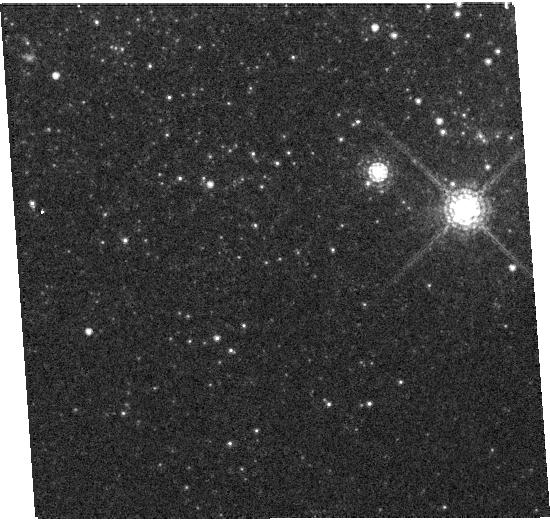
Target: NGC5408X-1. Instrument: WFC3/UVIS. Filter: F845M. Exposure: 5 min. Observation ID: hst_12021_02_wfc3_uvis_f845m_ibde02

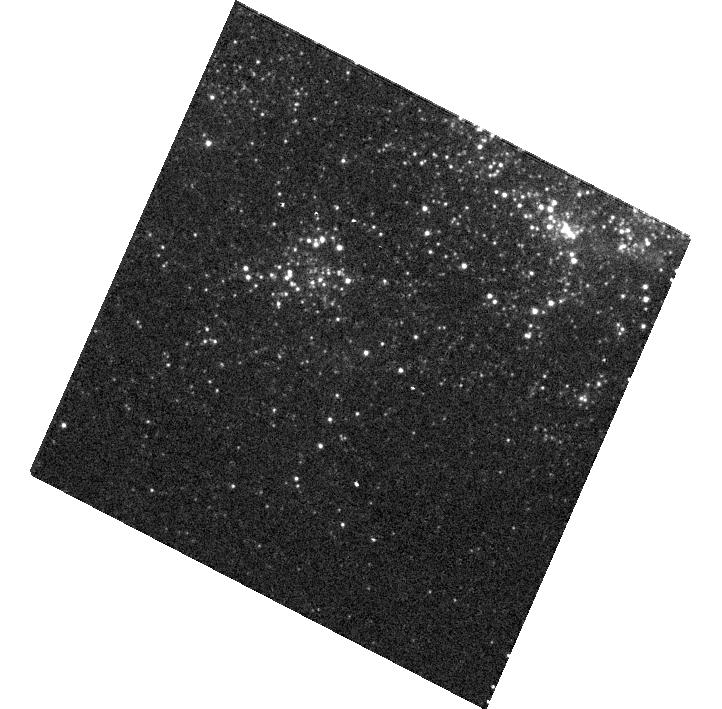
Target: NGC5408X-1. Instrument: WFC3/UVIS. Filter: F225W. Exposure: 9 min. Observation ID: hst_12021_01_wfc3_uvis_f225w_ibde01

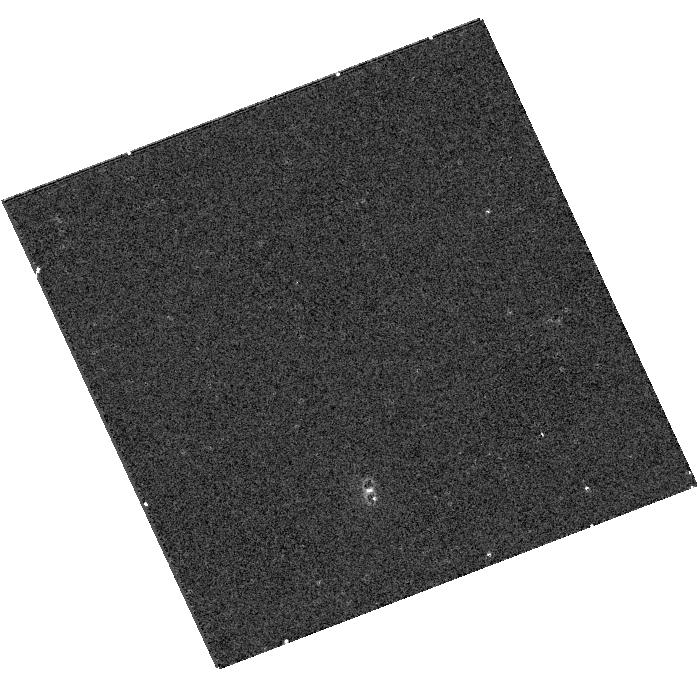
Target: NGC5408X-1. Instrument: WFC3/UVIS. Filter: F336W. Exposure: 5 min. Observation ID: hst_12021_03_wfc3_uvis_f336w_ibde03

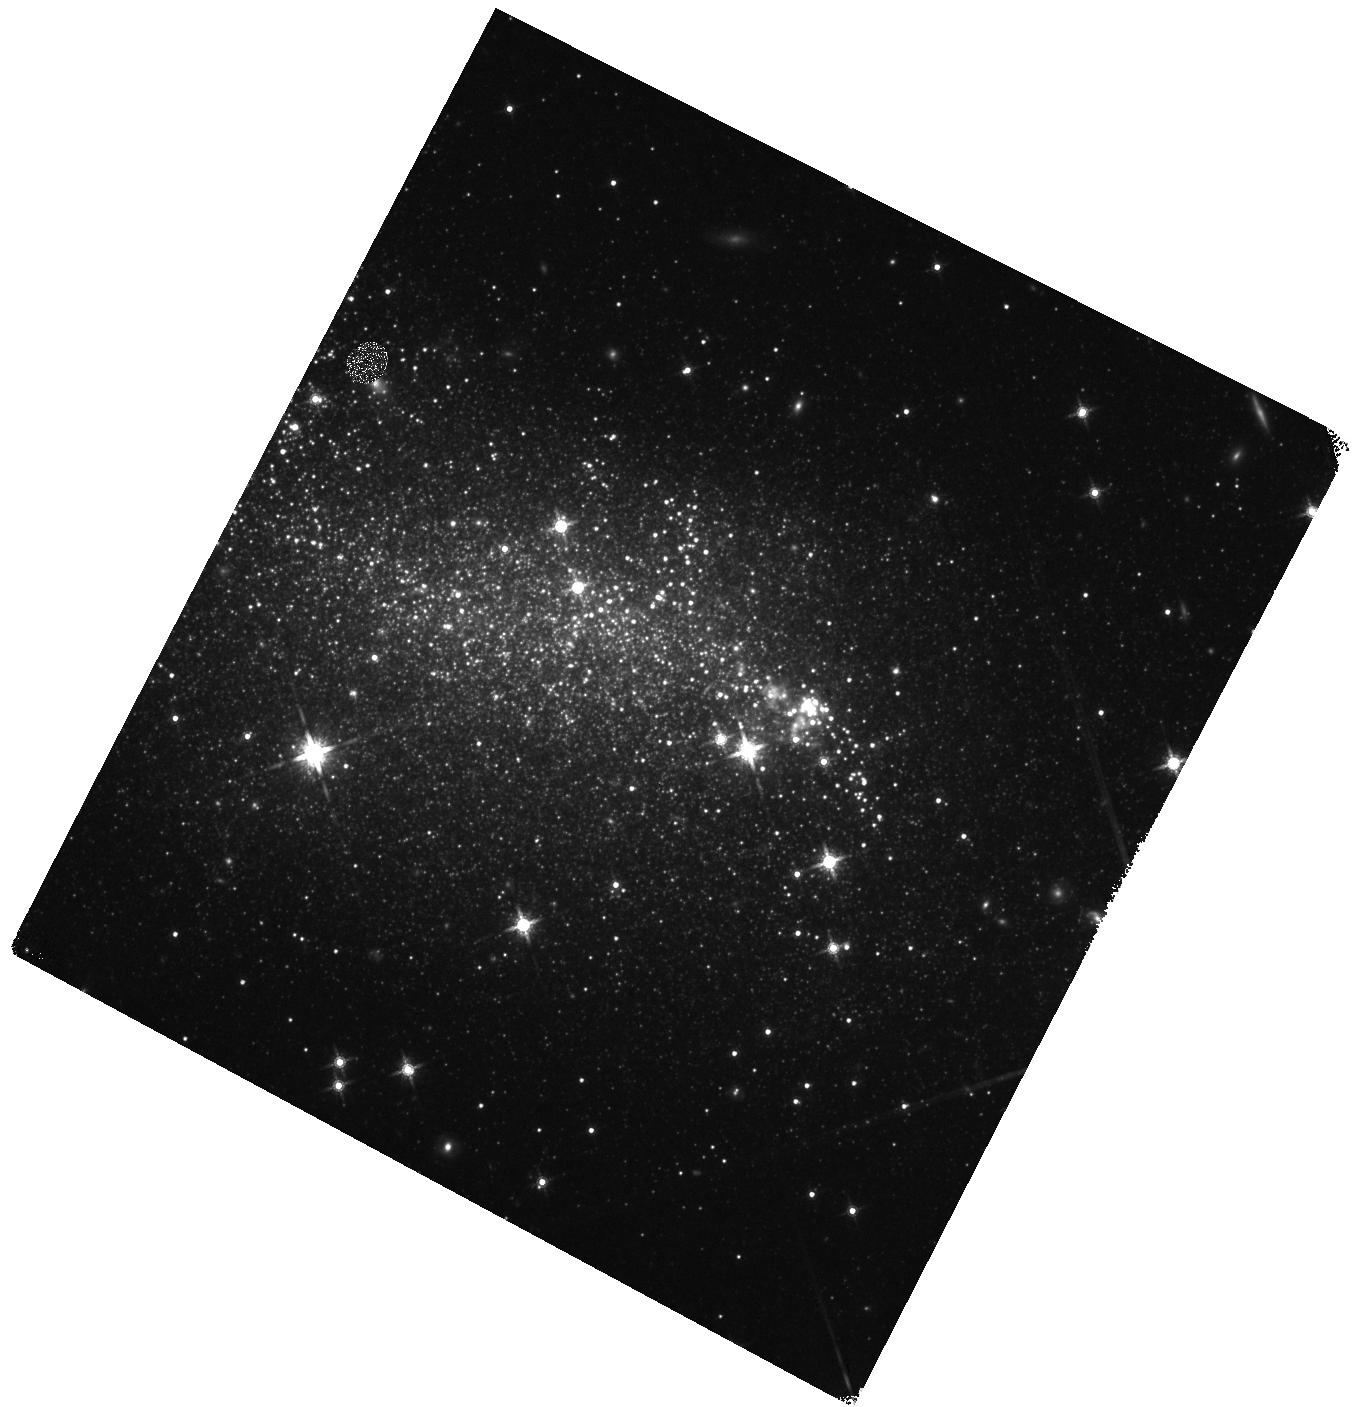
Target: NGC5408X-1. Instrument: WFC3/IR. Filter: F160W. Exposure: 8 min. Observation ID: hst_12021_01_wfc3_ir_f160w_ibde01

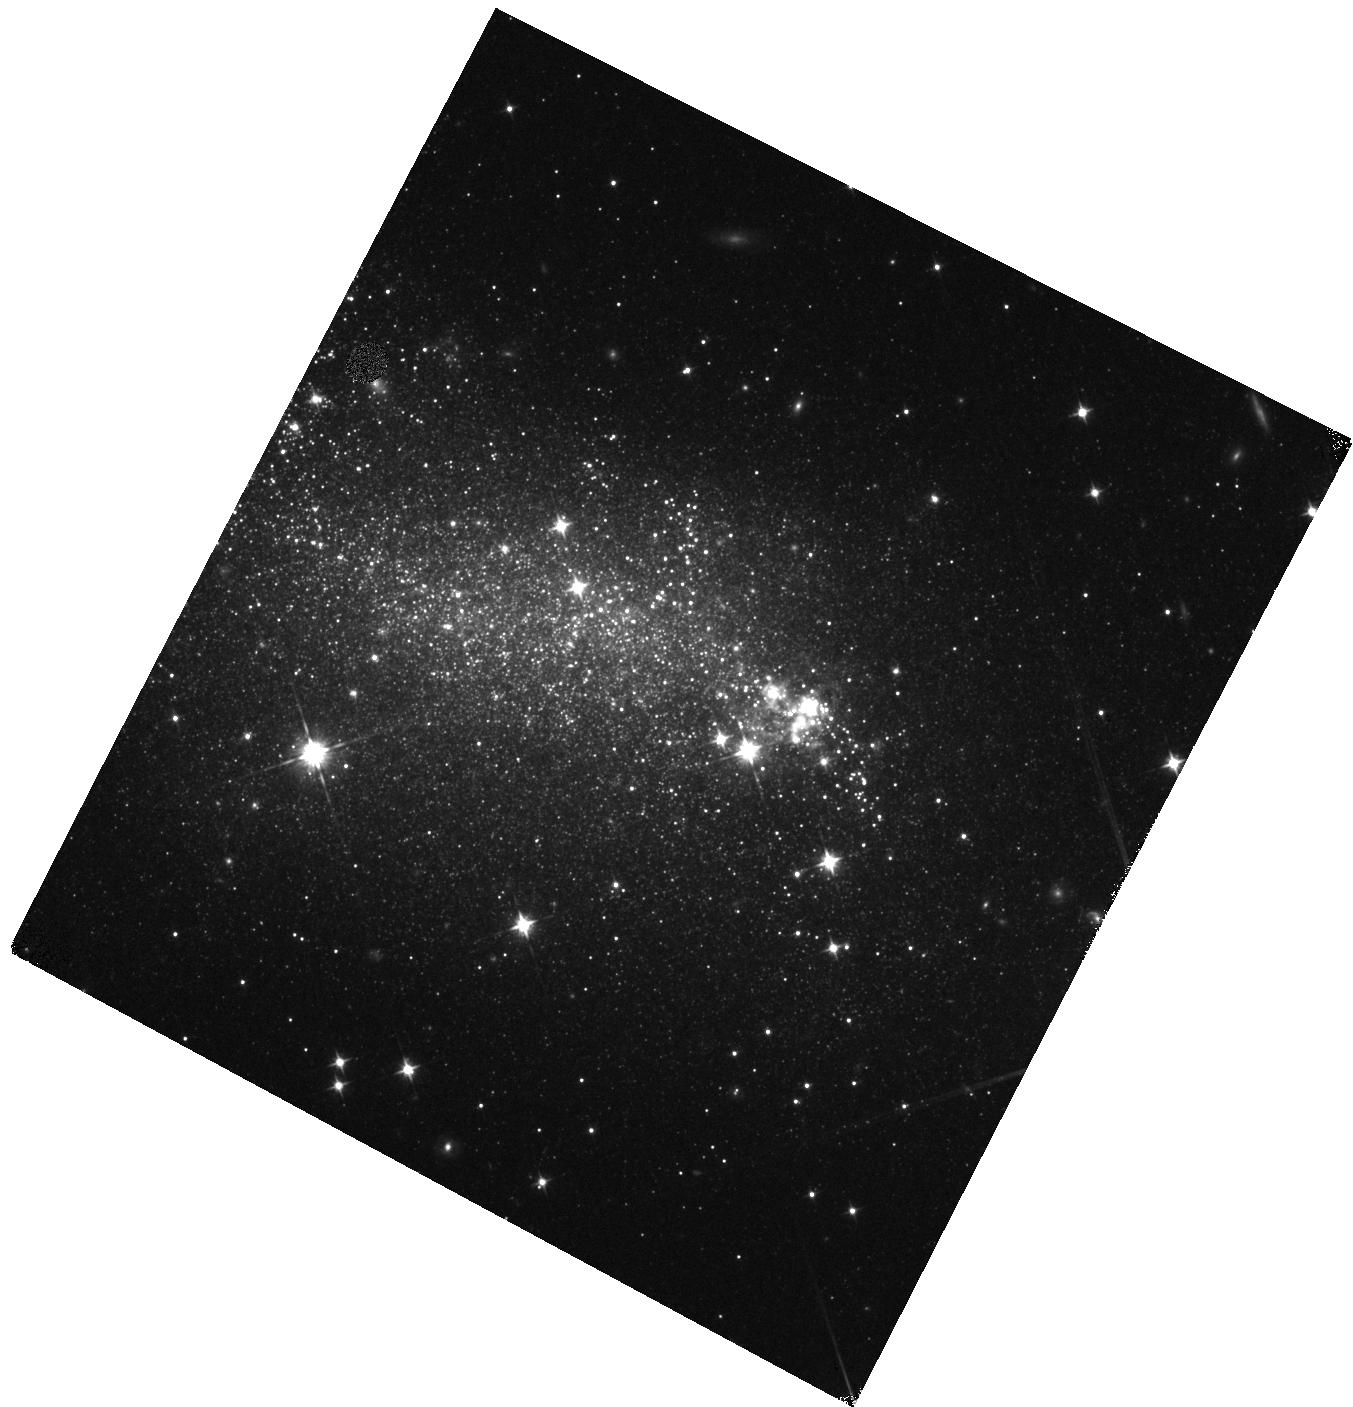
Target: NGC5408X-1. Instrument: WFC3/IR. Filter: F105W. Exposure: 5 min. Observation ID: hst_12021_01_wfc3_ir_f105w_ibde01

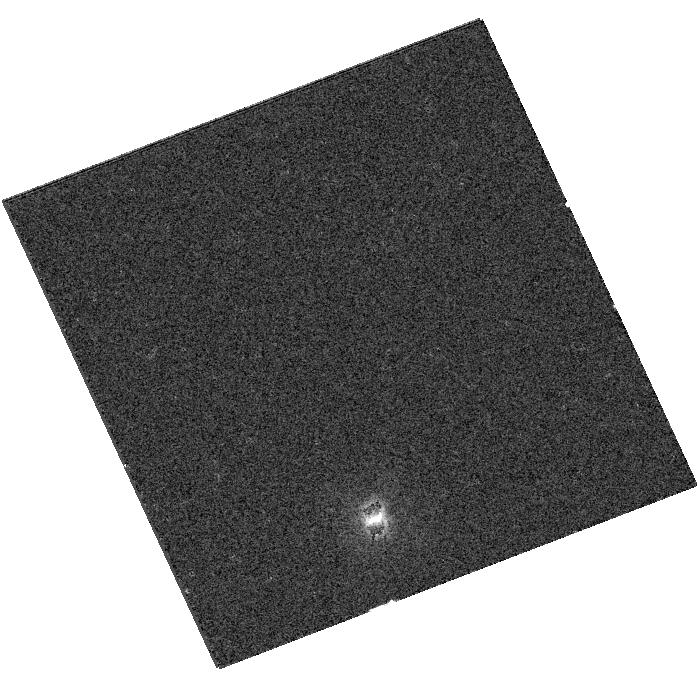
Target: NGC5408X-1. Instrument: WFC3/UVIS. Filter: F547M. Exposure: 3 min. Observation ID: hst_12021_03_wfc3_uvis_f547m_ibde03

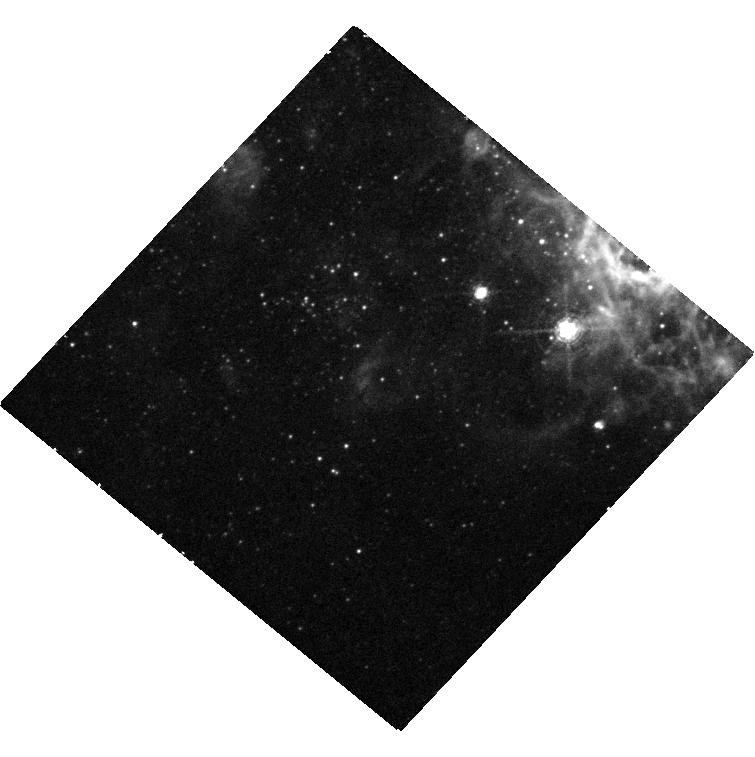
Target: NGC5408X-1. Instrument: WFC3/UVIS. Filter: F502N. Exposure: 43 min. Observation ID: hst_12021_04_wfc3_uvis_f502n_ibde04

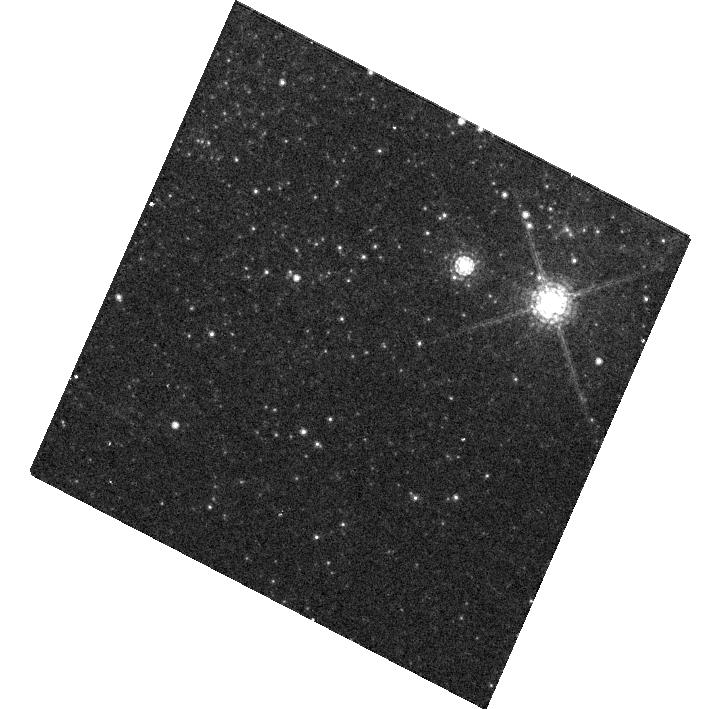
Target: NGC5408X-1. Instrument: WFC3/UVIS. Filter: F845M. Exposure: 5 min. Observation ID: hst_12021_01_wfc3_uvis_f845m_ibde01

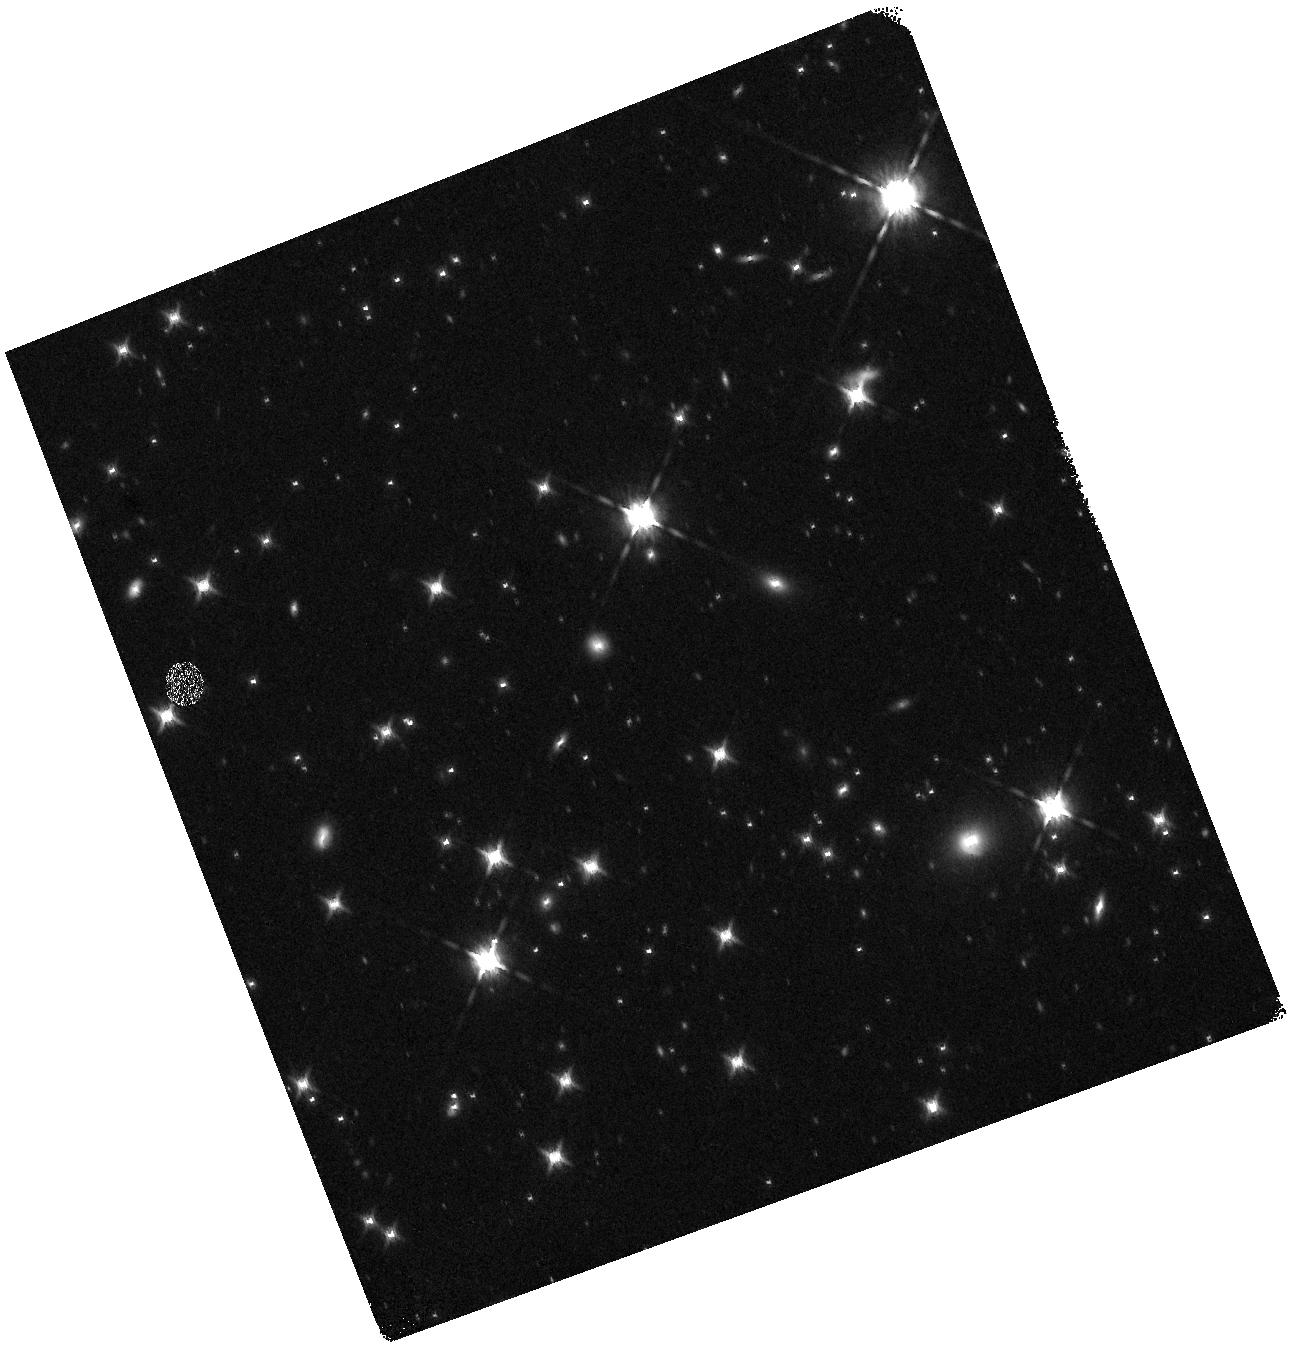
Target: NGC5408X-1. Instrument: WFC3/IR. Filter: F160W. Exposure: 8 min. Observation ID: hst_12021_03_wfc3_ir_f160w_ibde03

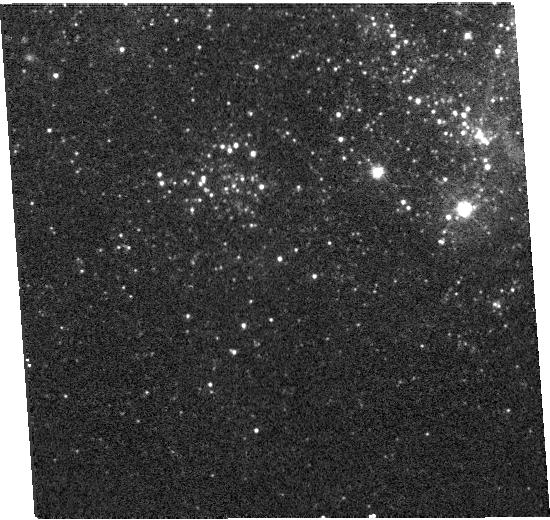
Target: NGC5408X-1. Instrument: WFC3/UVIS. Filter: F336W. Exposure: 5 min. Observation ID: hst_12021_02_wfc3_uvis_f336w_ibde02

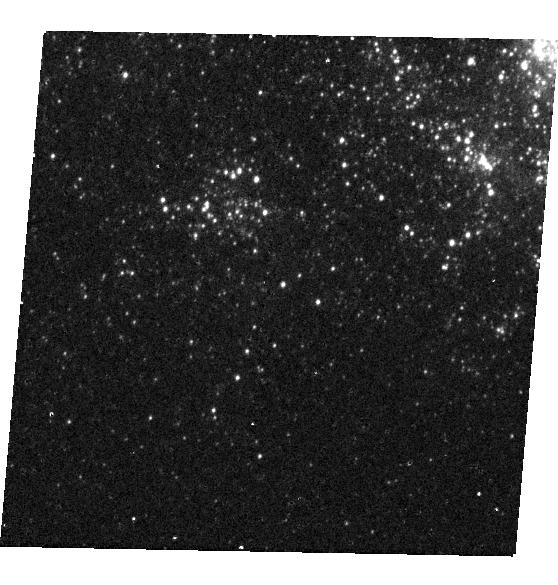
Target: NGC5408X-1. Instrument: WFC3/UVIS. Filter: F225W. Exposure: 9 min. Observation ID: hst_12021_53_wfc3_uvis_f225w_ibde53

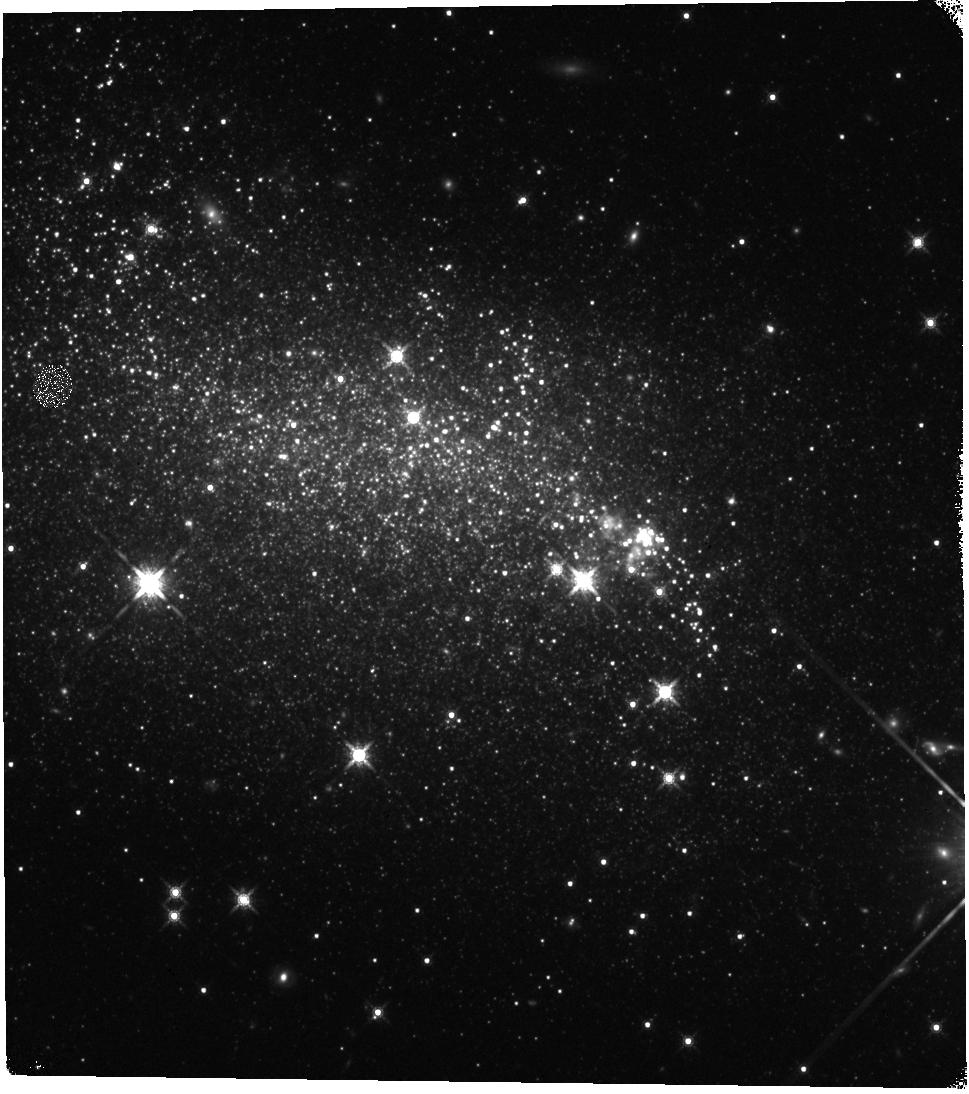
Target: NGC5408X-1. Instrument: WFC3/IR. Filter: F160W. Exposure: 8 min. Observation ID: hst_12021_02_wfc3_ir_f160w_ibde02

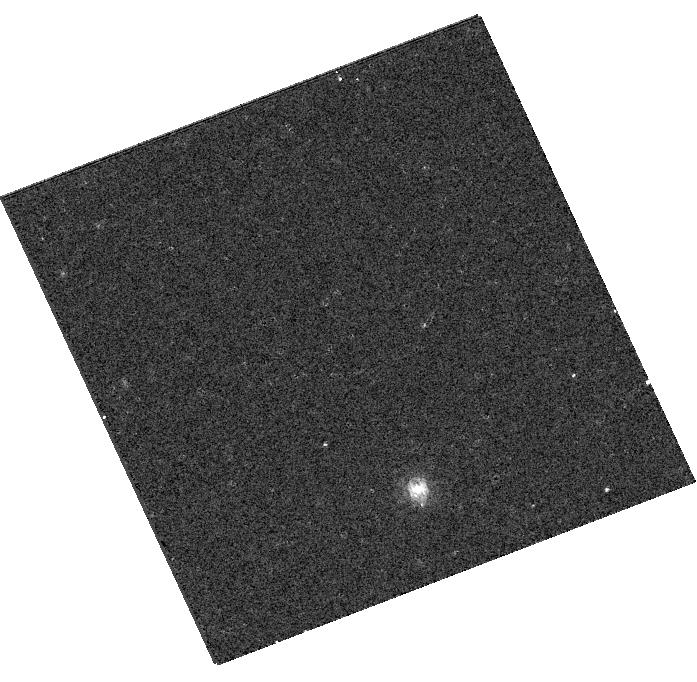
Target: NGC5408X-1. Instrument: WFC3/UVIS. Filter: F845M. Exposure: 5 min. Observation ID: hst_12021_03_wfc3_uvis_f845m_ibde03

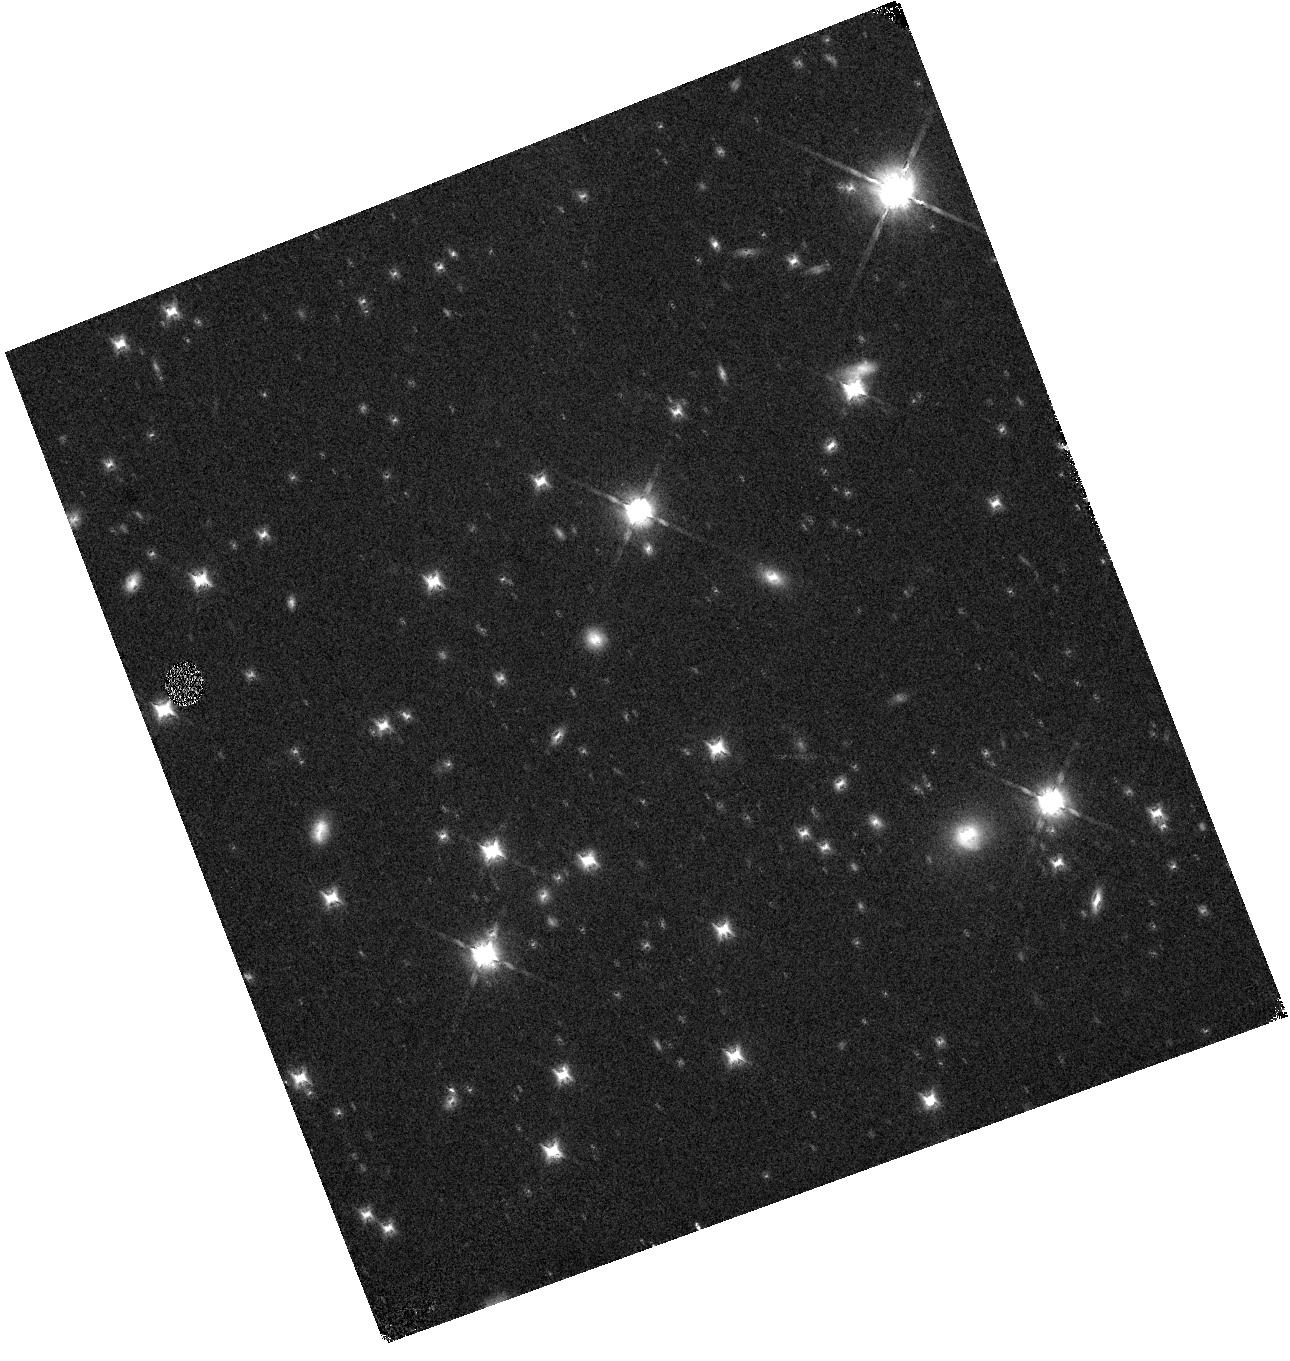
Target: NGC5408X-1. Instrument: WFC3/IR. Filter: F105W. Exposure: 5 min. Observation ID: hst_12021_03_wfc3_ir_f105w_ibde03

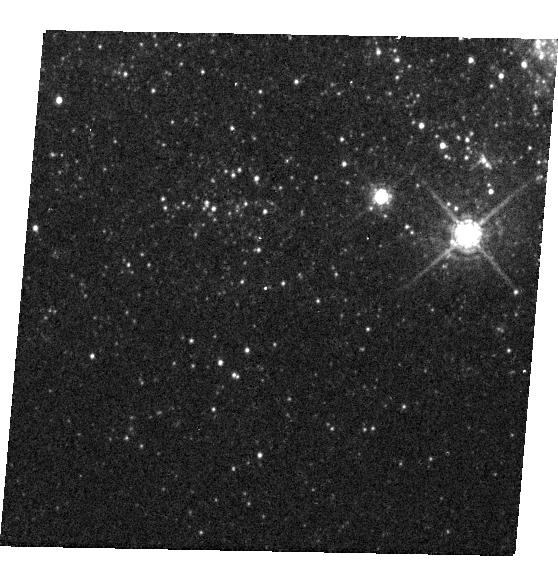
Target: NGC5408X-1. Instrument: WFC3/UVIS. Filter: F547M. Exposure: 3 min. Observation ID: hst_12021_53_wfc3_uvis_f547m_ibde53

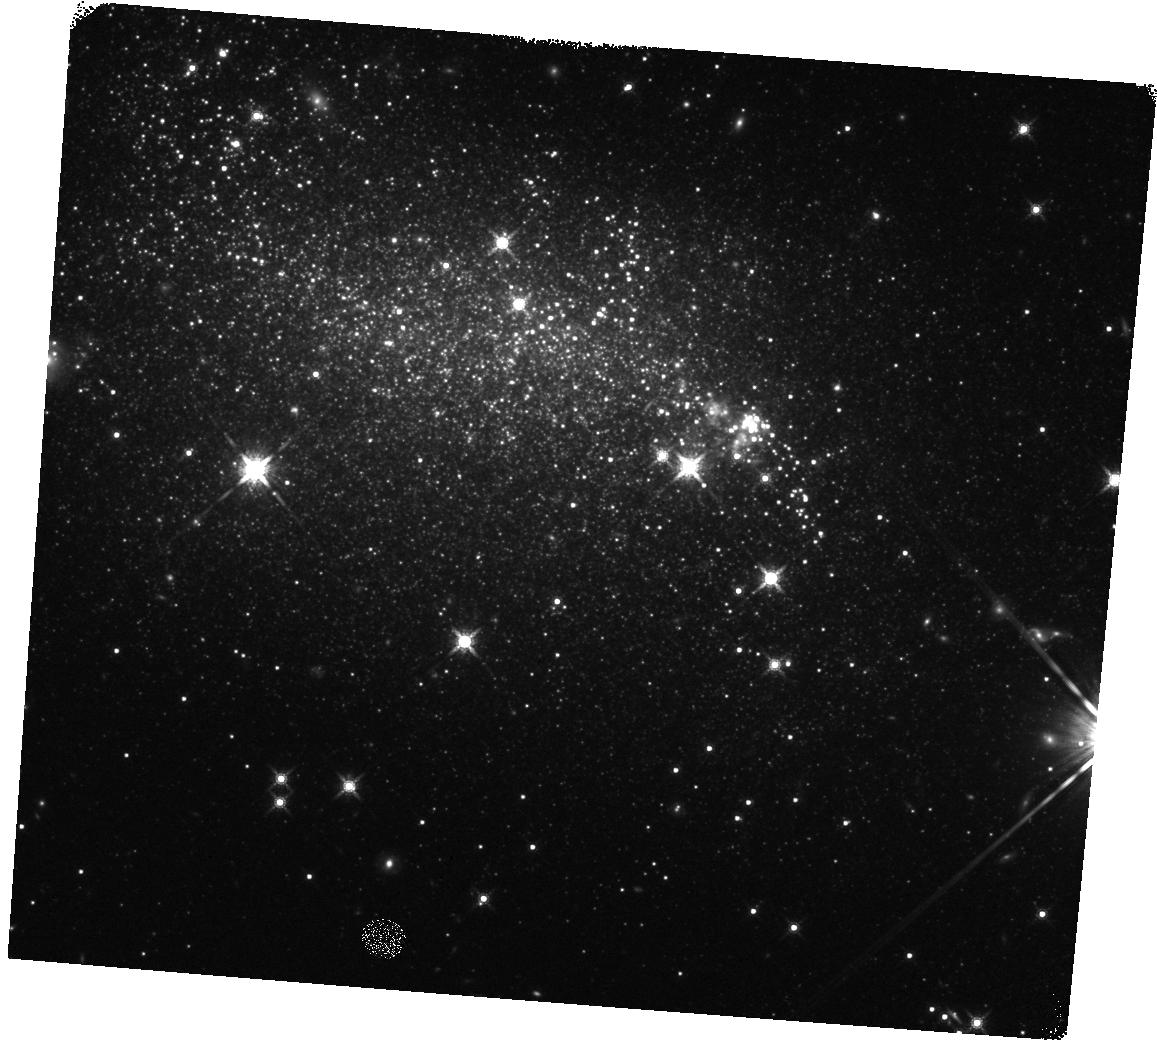
Target: NGC5408X-1. Instrument: WFC3/IR. Filter: F160W. Exposure: 8 min. Observation ID: hst_12021_53_wfc3_ir_f160w_ibde53

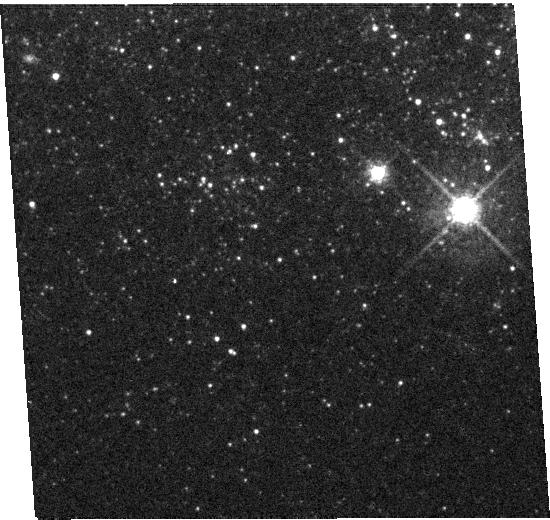
Target: NGC5408X-1. Instrument: WFC3/UVIS. Filter: F547M. Exposure: 3 min. Observation ID: hst_12021_02_wfc3_uvis_f547m_ibde02

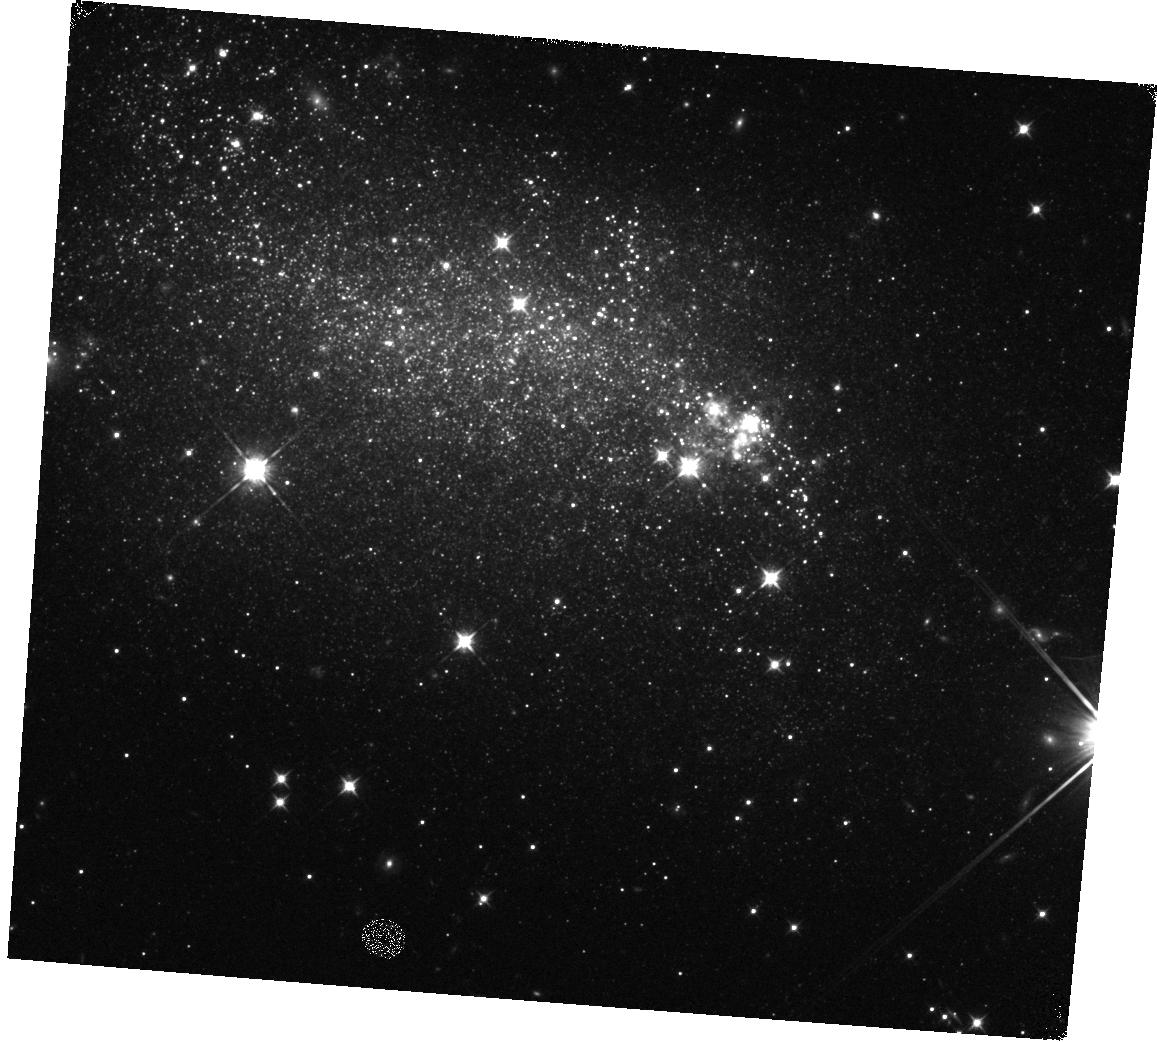
Target: NGC5408X-1. Instrument: WFC3/IR. Filter: F105W. Exposure: 5 min. Observation ID: hst_12021_53_wfc3_ir_f105w_ibde53

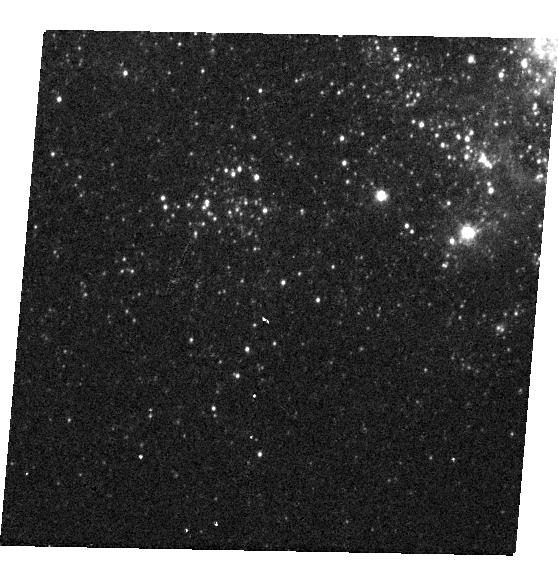
Target: NGC5408X-1. Instrument: WFC3/UVIS. Filter: F336W. Exposure: 5 min. Observation ID: hst_12021_53_wfc3_uvis_f336w_ibde53

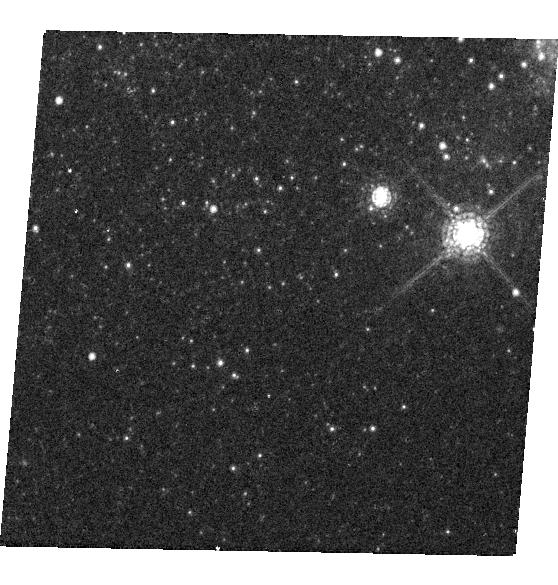
Target: NGC5408X-1. Instrument: WFC3/UVIS. Filter: F845M. Exposure: 5 min. Observation ID: hst_12021_53_wfc3_uvis_f845m_ibde53

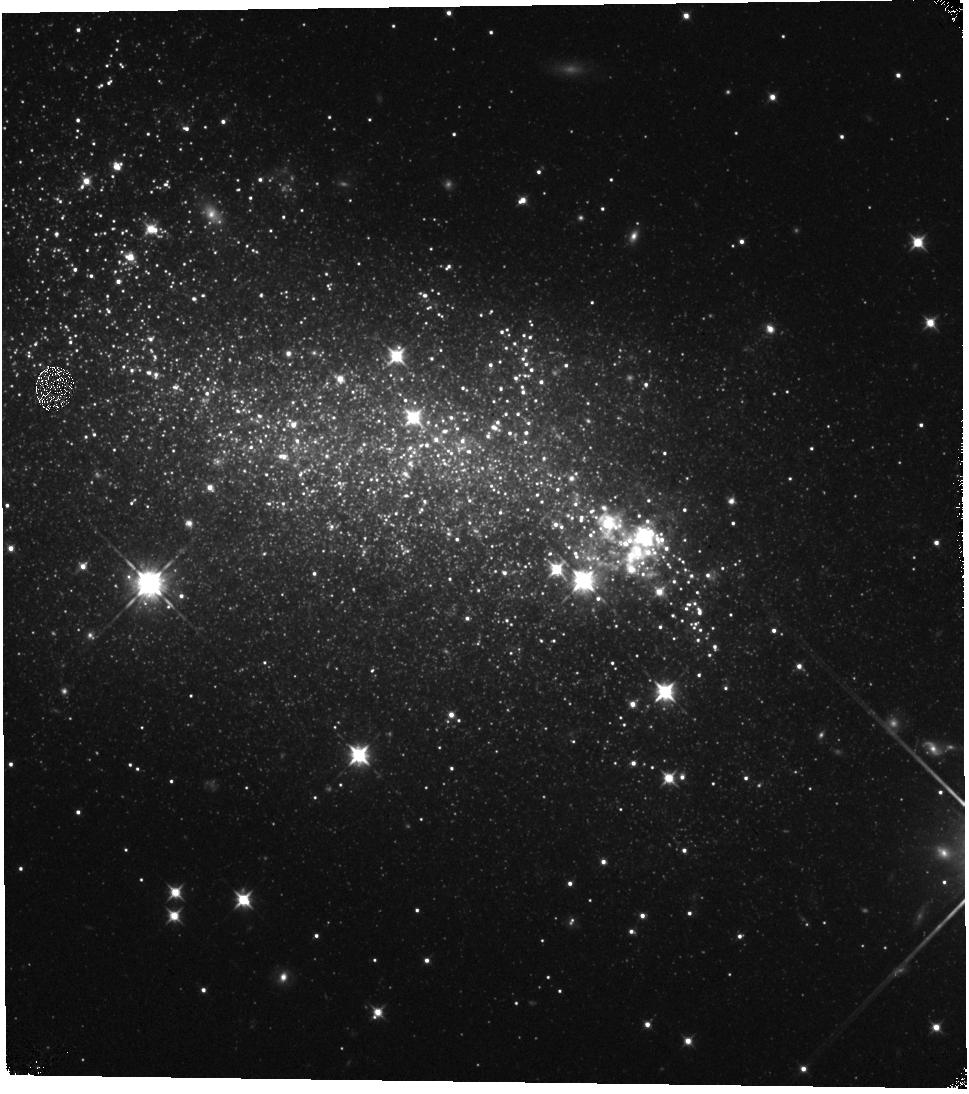
Target: NGC5408X-1. Instrument: WFC3/IR. Filter: F105W. Exposure: 5 min. Observation ID: hst_12021_02_wfc3_ir_f105w_ibde02

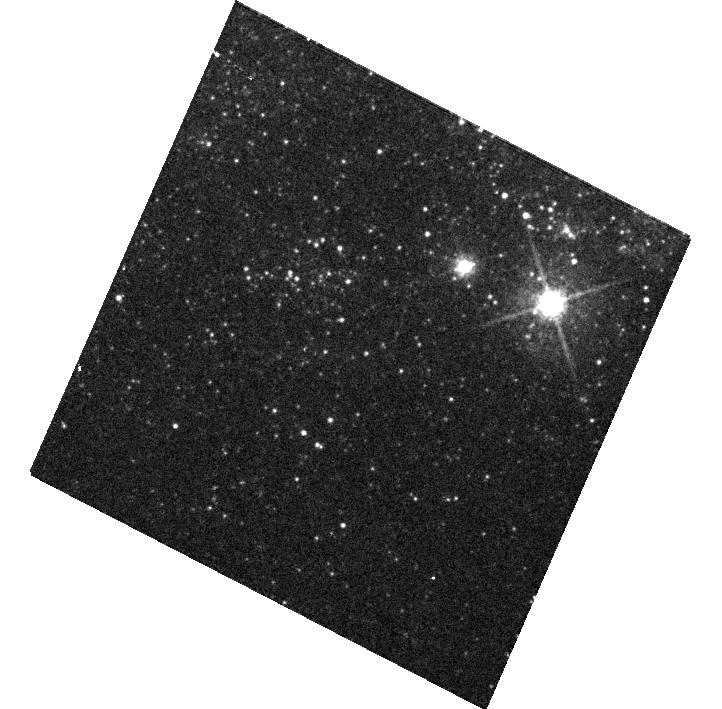
Target: NGC5408X-1. Instrument: WFC3/UVIS. Filter: F547M. Exposure: 3 min. Observation ID: hst_12021_01_wfc3_uvis_f547m_ibde01

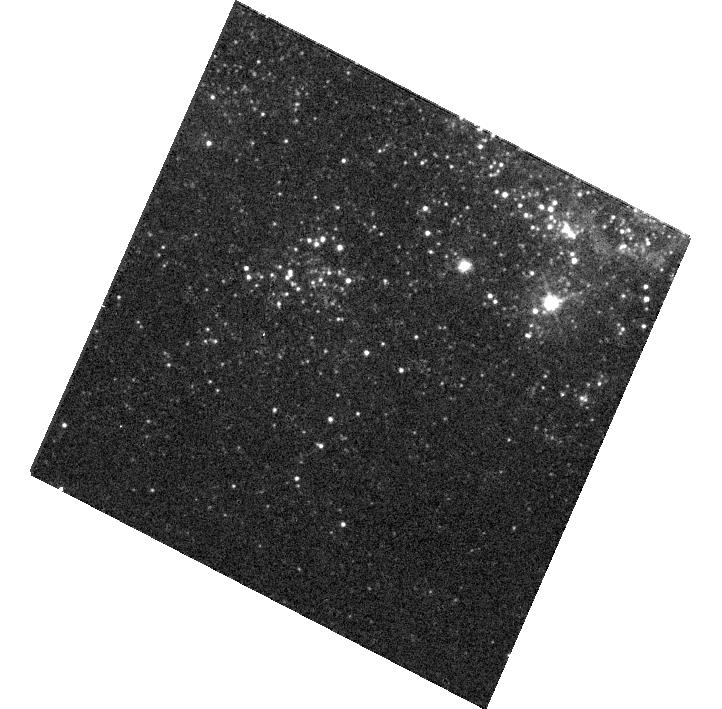
Target: NGC5408X-1. Instrument: WFC3/UVIS. Filter: F336W. Exposure: 5 min. Observation ID: hst_12021_01_wfc3_uvis_f336w_ibde01

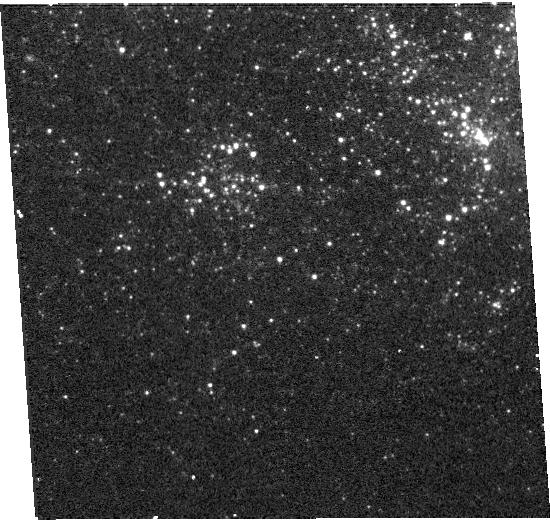
Target: NGC5408X-1. Instrument: WFC3/UVIS. Filter: F225W. Exposure: 9 min. Observation ID: hst_12021_02_wfc3_uvis_f225w_ibde02

An Irradiated Disk in an Ultraluminous X-Ray Source (PI: Kaaret, Philip)

Whether ultraluminous X-ray sources (ULXs) contain stellar-mass or intermediate-mass black holes (IMBHs) is an important, but as yet unresolved, astrophysical question. We have discovered variable optical emission from the ULX NGC 5408 X-1 that we interpret as reprocessed emission in an irradiated disk. We propose simultaneous observations with Chandra and HST to test this interpretation and place constraints on the geometry of the accretion disk. The observations should provide a means to discriminate between stellar-mass versus intermediate-mass black holes.